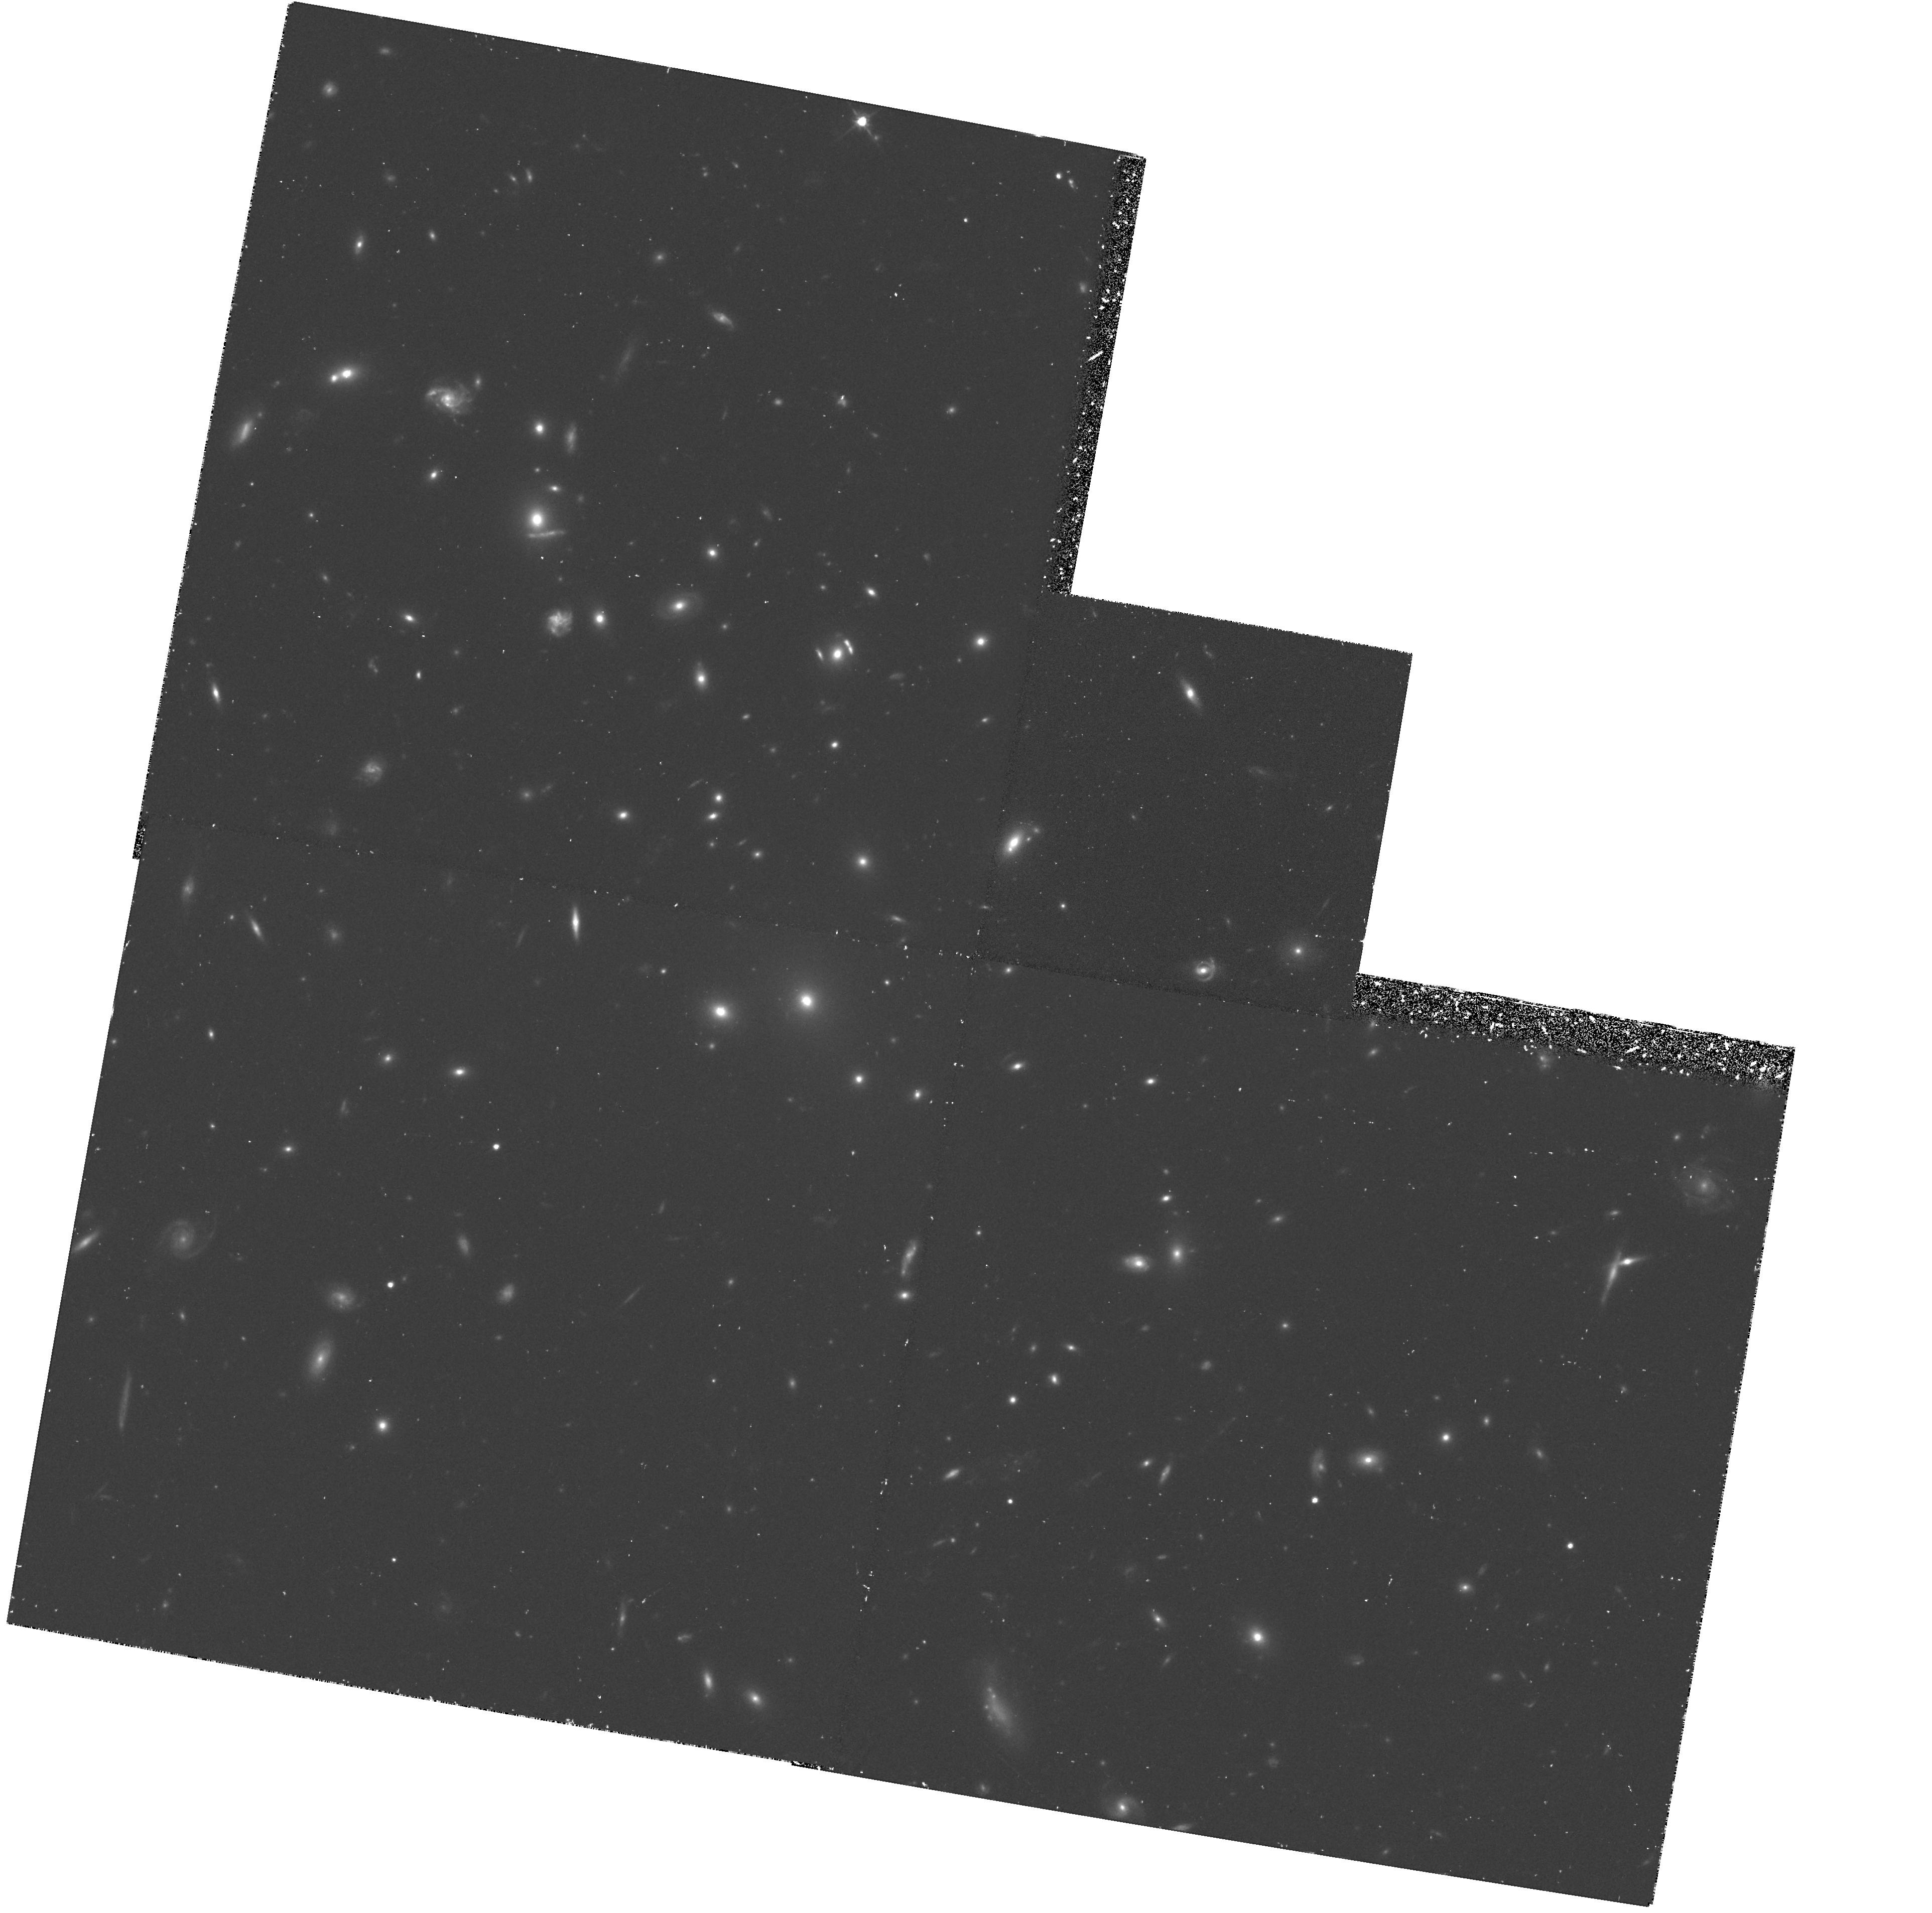
Target: GAL-CLUS-1446+2621. Instrument: WFPC2/PC. Filter: F702W. Exposure: 1.2 h. Observation ID: hst_5707_01_wfpc2_pc_f702w_u2ll01

MORPHOLOGY OF GALAXIES IN CLUSTERS AT Z = 0.5 - CONT OF 2373: CYCLE 4 CARRY-OVER (PI: Dressler, Alan)

We outline a continuing program to study galaxy evolution through the investigation of galaxy morphology as a function of lookback time. The development of disks and bulges, the role of mergers, interactions, and other environmental influences, are expected to be visible over the range 0 < z < 1 as judged by the spectrophotometric evolution already observed over this redshift range. We propose in Cycle 2 to continue our efforts by imaging with the Wide Field Camera two additional fields containing rich clusters of galaxies at z = 0.5 for which extensive photometry and spectroscopy already exist. The fields include a range of environments, from the dense cores of clusters to isolated field galaxies. These data will be used primarily to classify images according to traditional morphological categories and will be used, within the constraints implied by deconvolution techniques, to measure surface brightness distributions and bulge-to-disk ratios. A brief description is given of how the data are applicable to specific questions, like the cause of enhanced starburst activity found for high-z galaxies. NOTE: The portion of the program contained in this observing program ID 5707 consists of the unfinished portion of the CL1446 observations left over from Cycle 2 and is now being done with WFPC2 instead of WFPC-I.